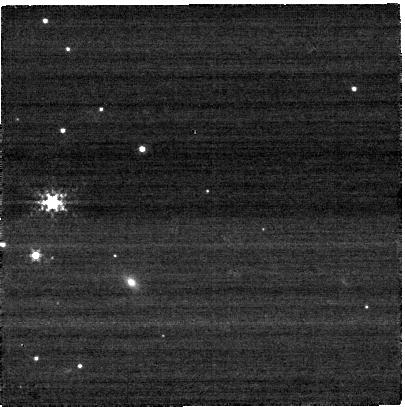
Target: PSR-J0146+6145
Instrument: NIRCAM
Filter: F250M
Exposure: 2 min
Observation ID: jw02635-o003_t001_nircam_clear-f250m-sub400p

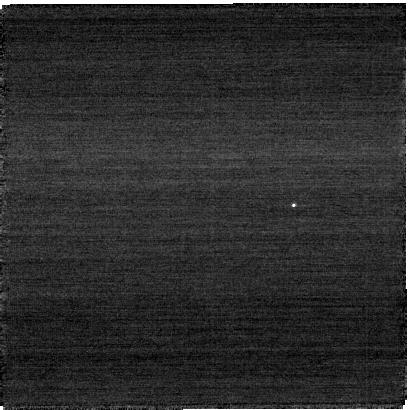
Target: PSR-J0146+6145
Instrument: NIRCAM
Filter: F140M
Exposure: 2 min
Observation ID: jw02635-o003_t001_nircam_clear-f140m-sub400p

Infrared emission from the magnetar 4U 0142+61: A dusty fallback disk? (PI: Pavlov, George G.)

Observations of the magnetar 4U 0142+61 with the Spitzer space telescope have shown a broad infrared excess with a possible silicate spectral feature at 9.7 micron. This result was interpreted as emission from a passive disk surrounding the energetic isolated neutron star. Such disks, predicted by supernova dynamic models, have been long sought after because they can elucidate details of neutron star formation and evolution. Unfortunately, the Spitzer spectrum was of low quality, thus an infrared flux contribution from the neutron star's magnetosphere remains a possibility, leaving the origin of the magnetar's infrared-optical spectrum uncertain. JWST will enable a thorough investigation and clarification of the nature of 4U0142+61's infrared emission. Taking advantage of the NIRCam subarray time-series mode, we also propose to investigate the pulsations of emission from this slowly spinning neutron star to quantify the contribution of the magnetosphere and separate the magnetospheric emission from the disk emission.